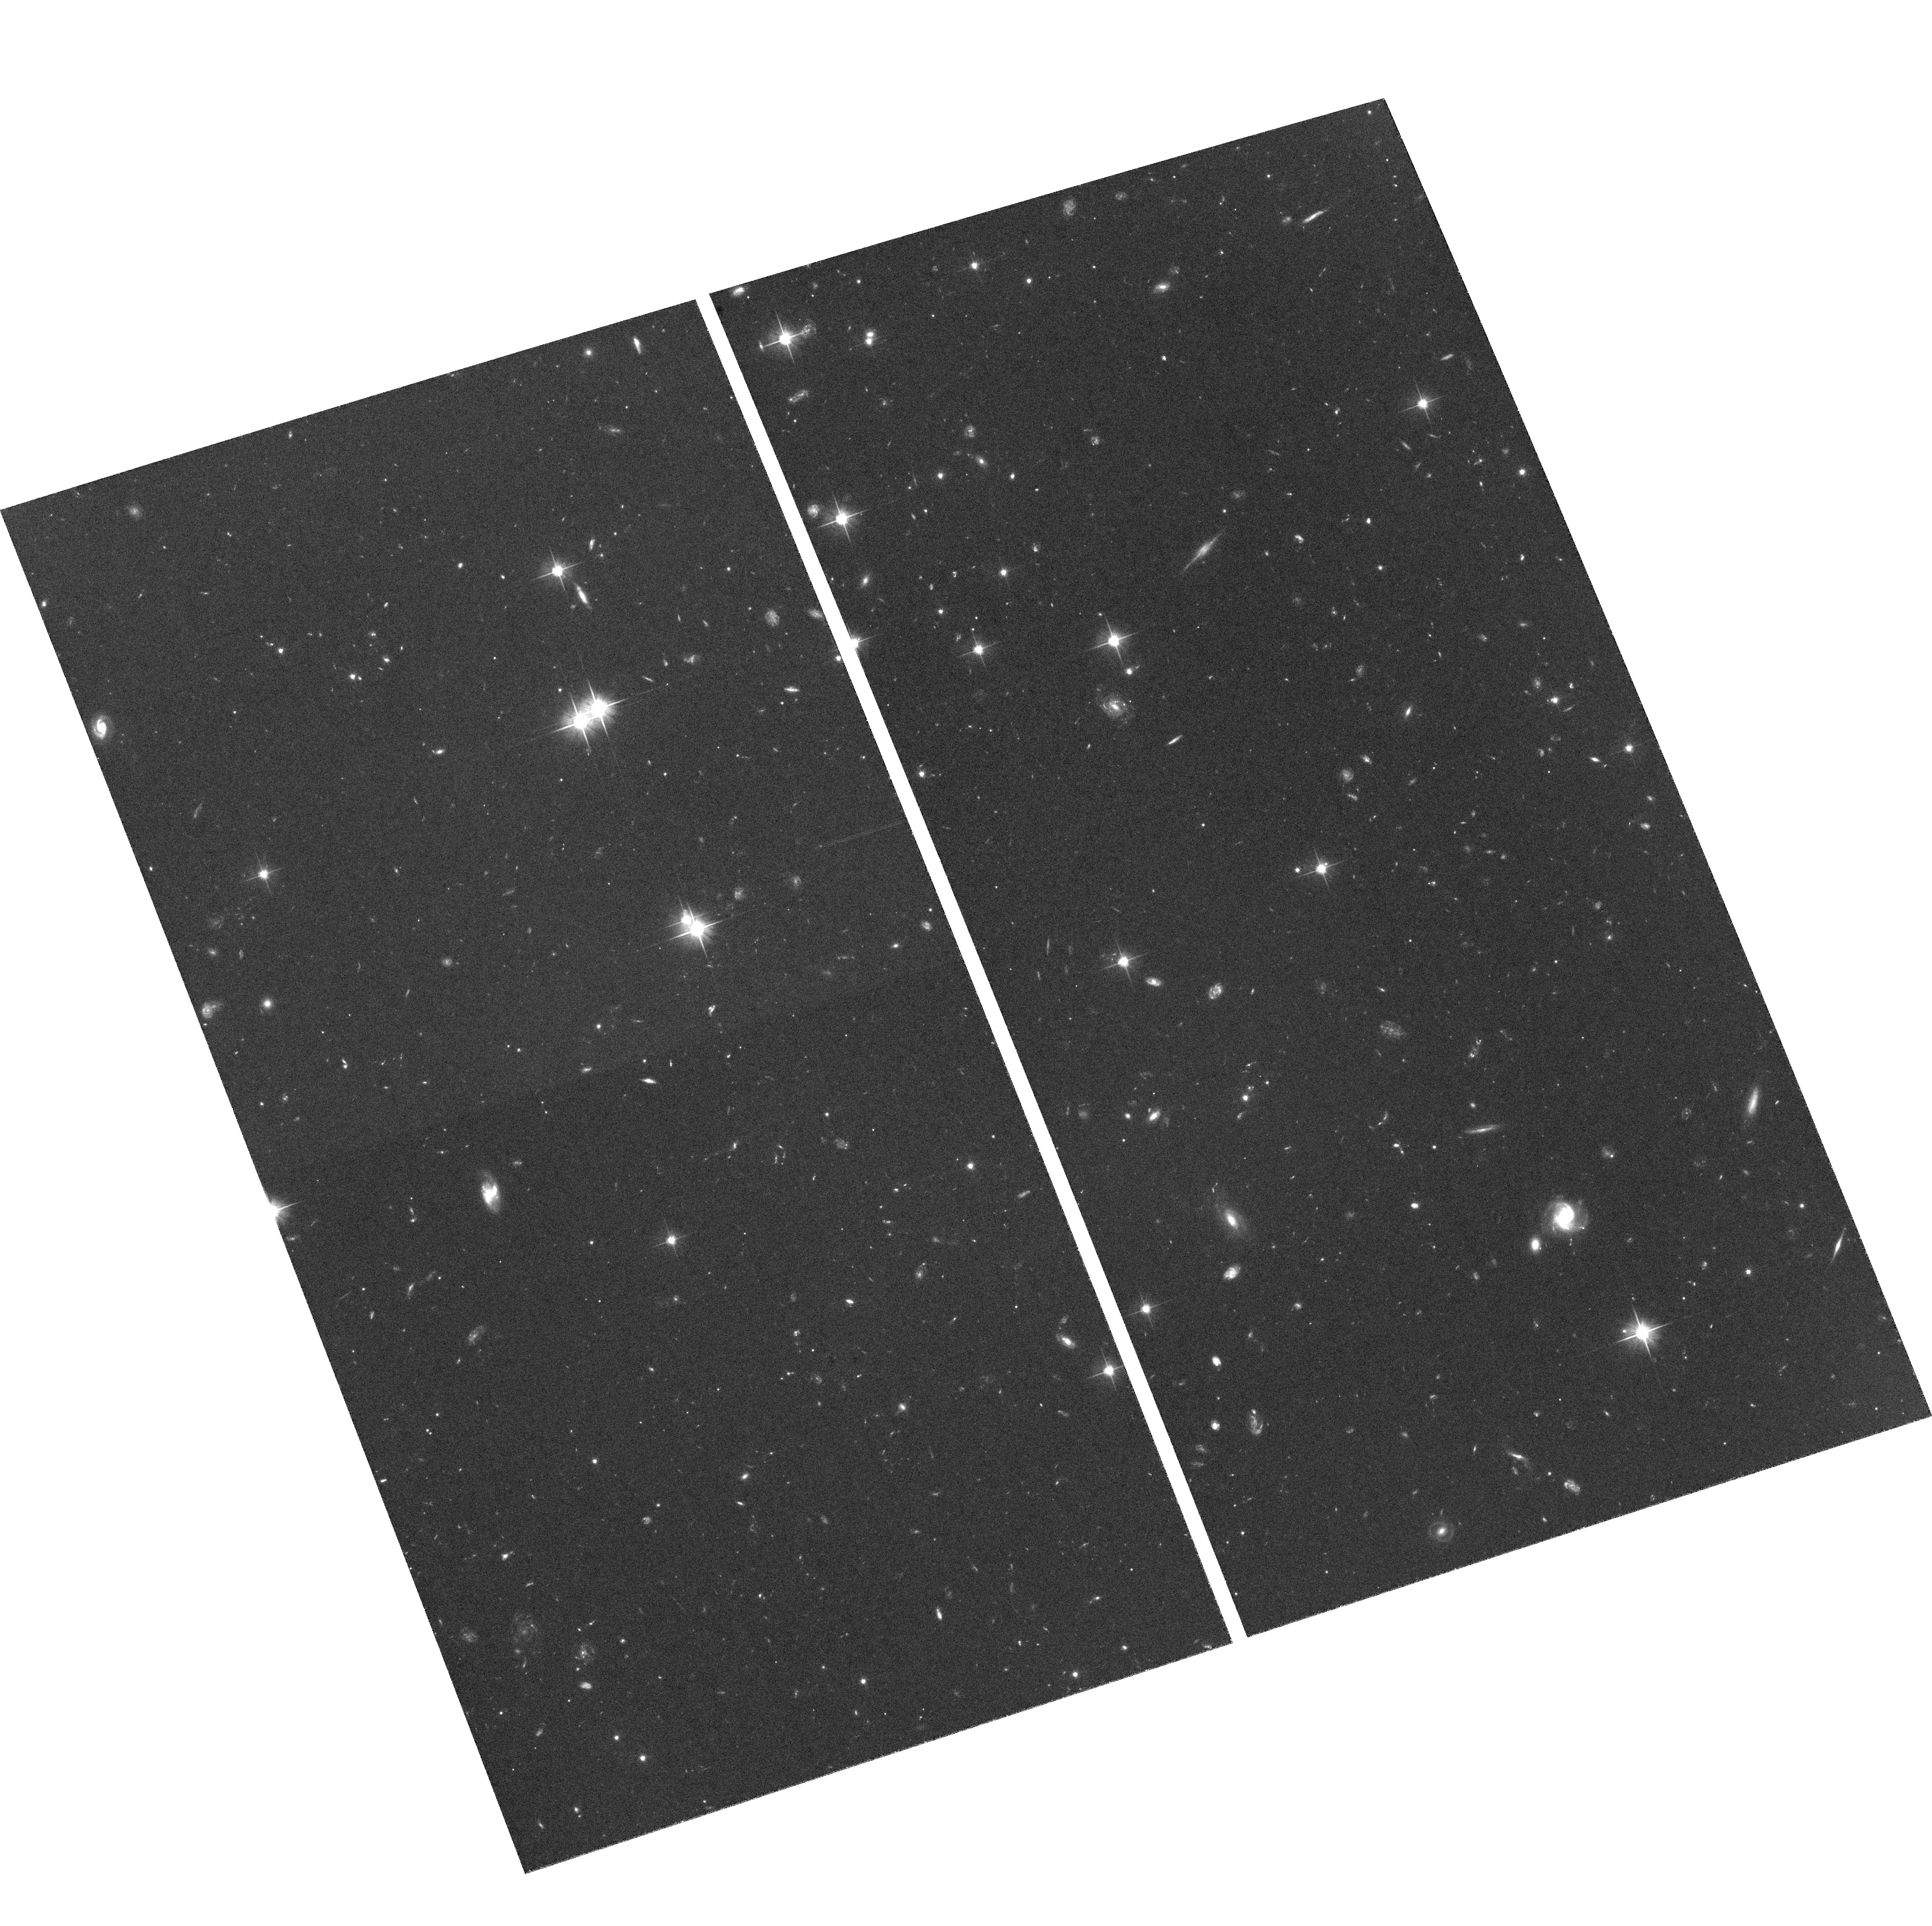
Target: FIELD-140801-1126F
Instrument: ACS/WFC
Filter: F606W
Exposure: 1.6 h
Observation ID: hst_9433_19_acs_wfc_f606w_j6mf19

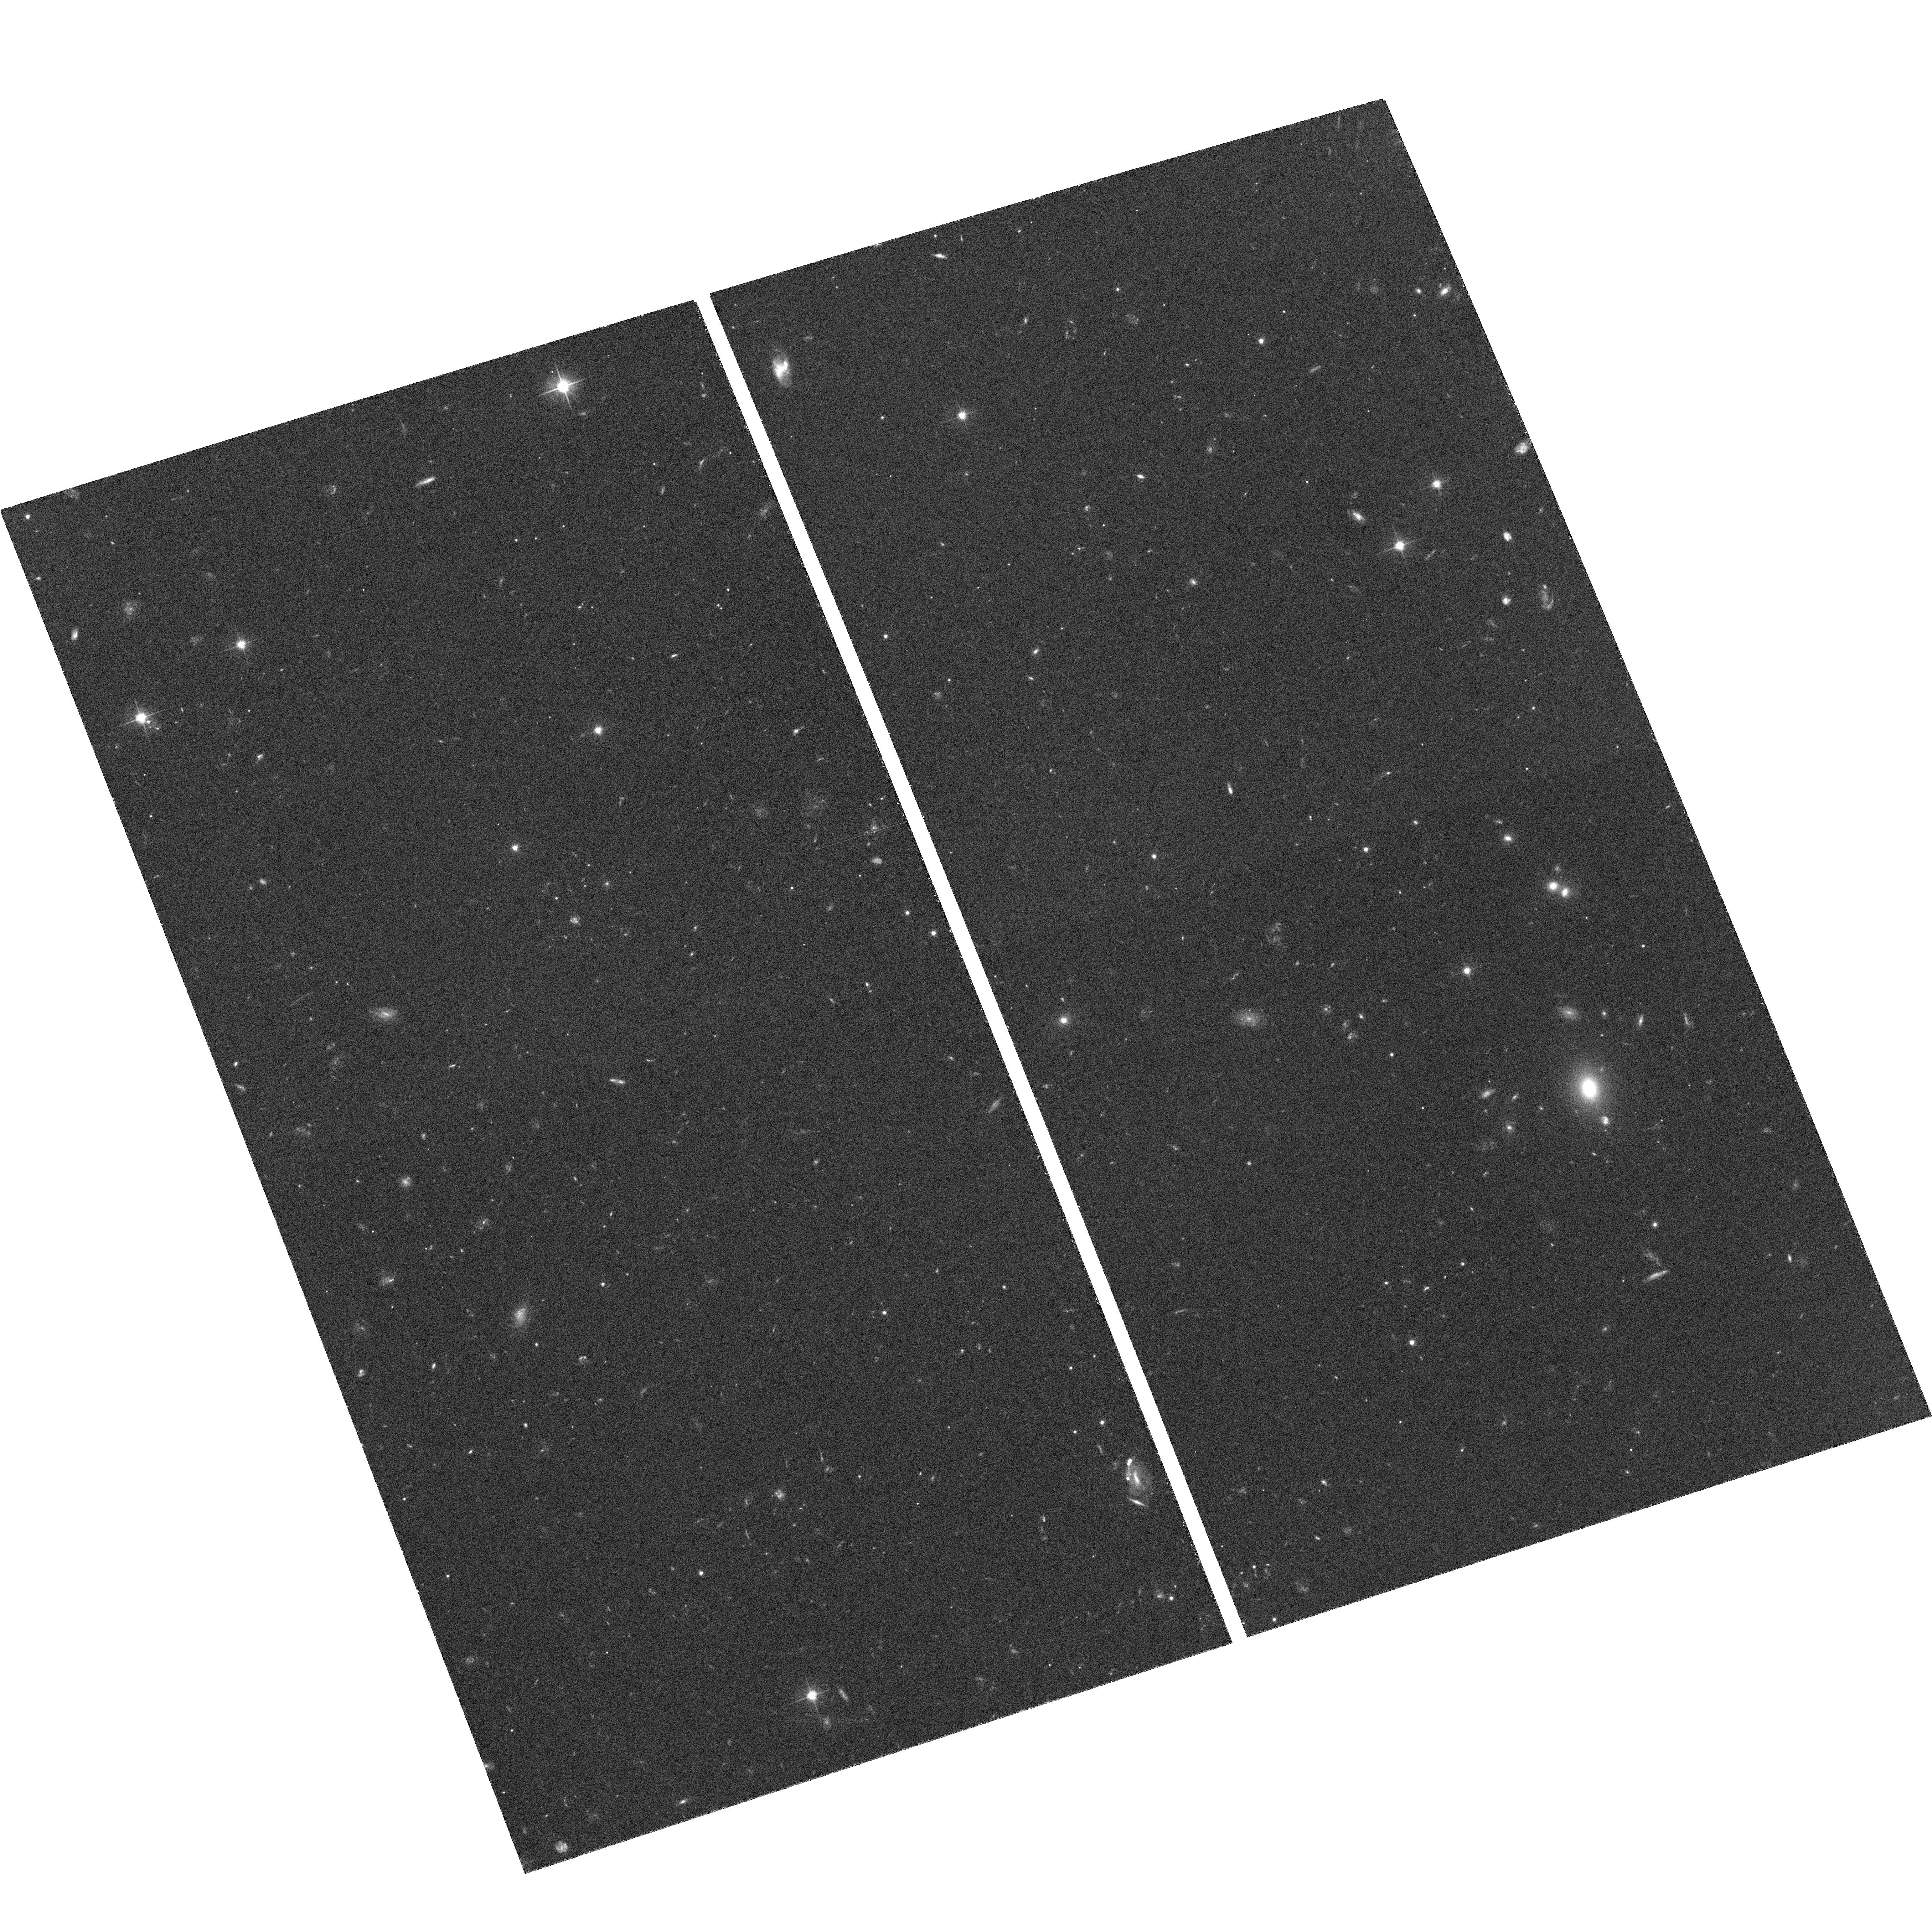
Target: FIELD-140801-1126H
Instrument: ACS/WFC
Filter: F606W
Exposure: 32 min
Observation ID: hst_9433_35_acs_wfc_f606w_j6mf35

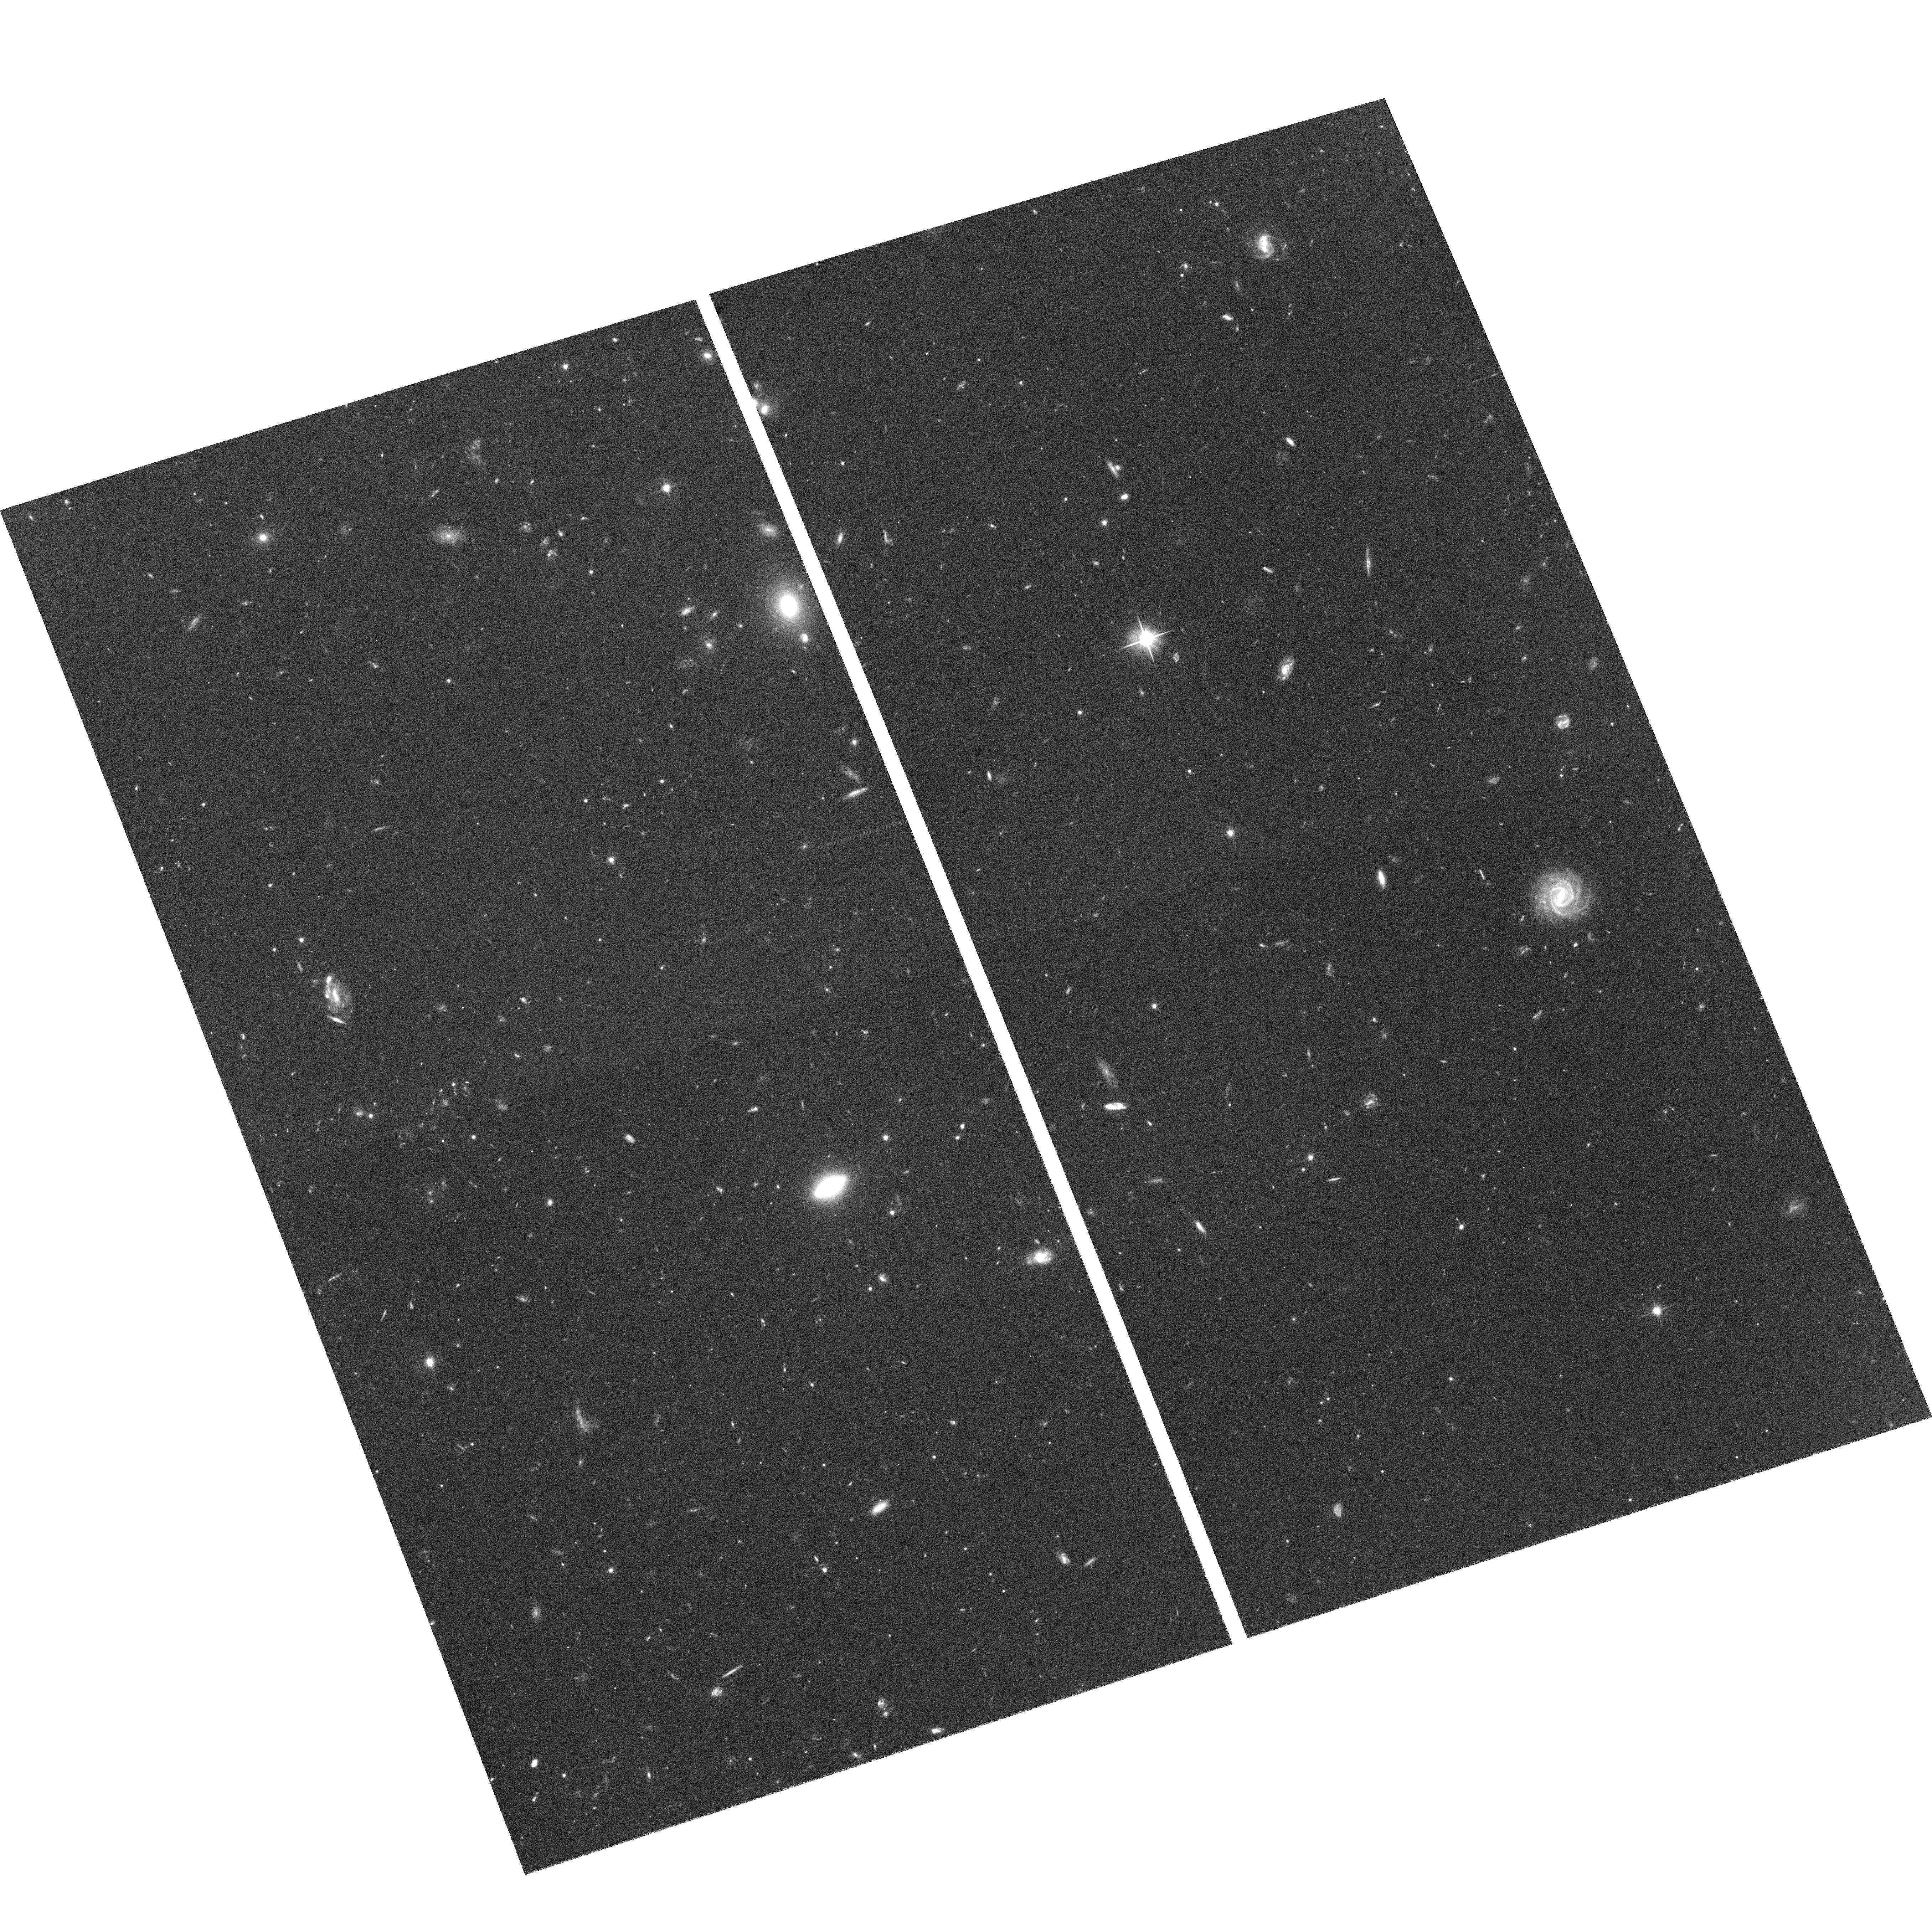
Target: FIELD-140801-1126D
Instrument: ACS/WFC
Filter: F606W
Exposure: 1.7 h
Observation ID: hst_9433_27_acs_wfc_f606w_j6mf27

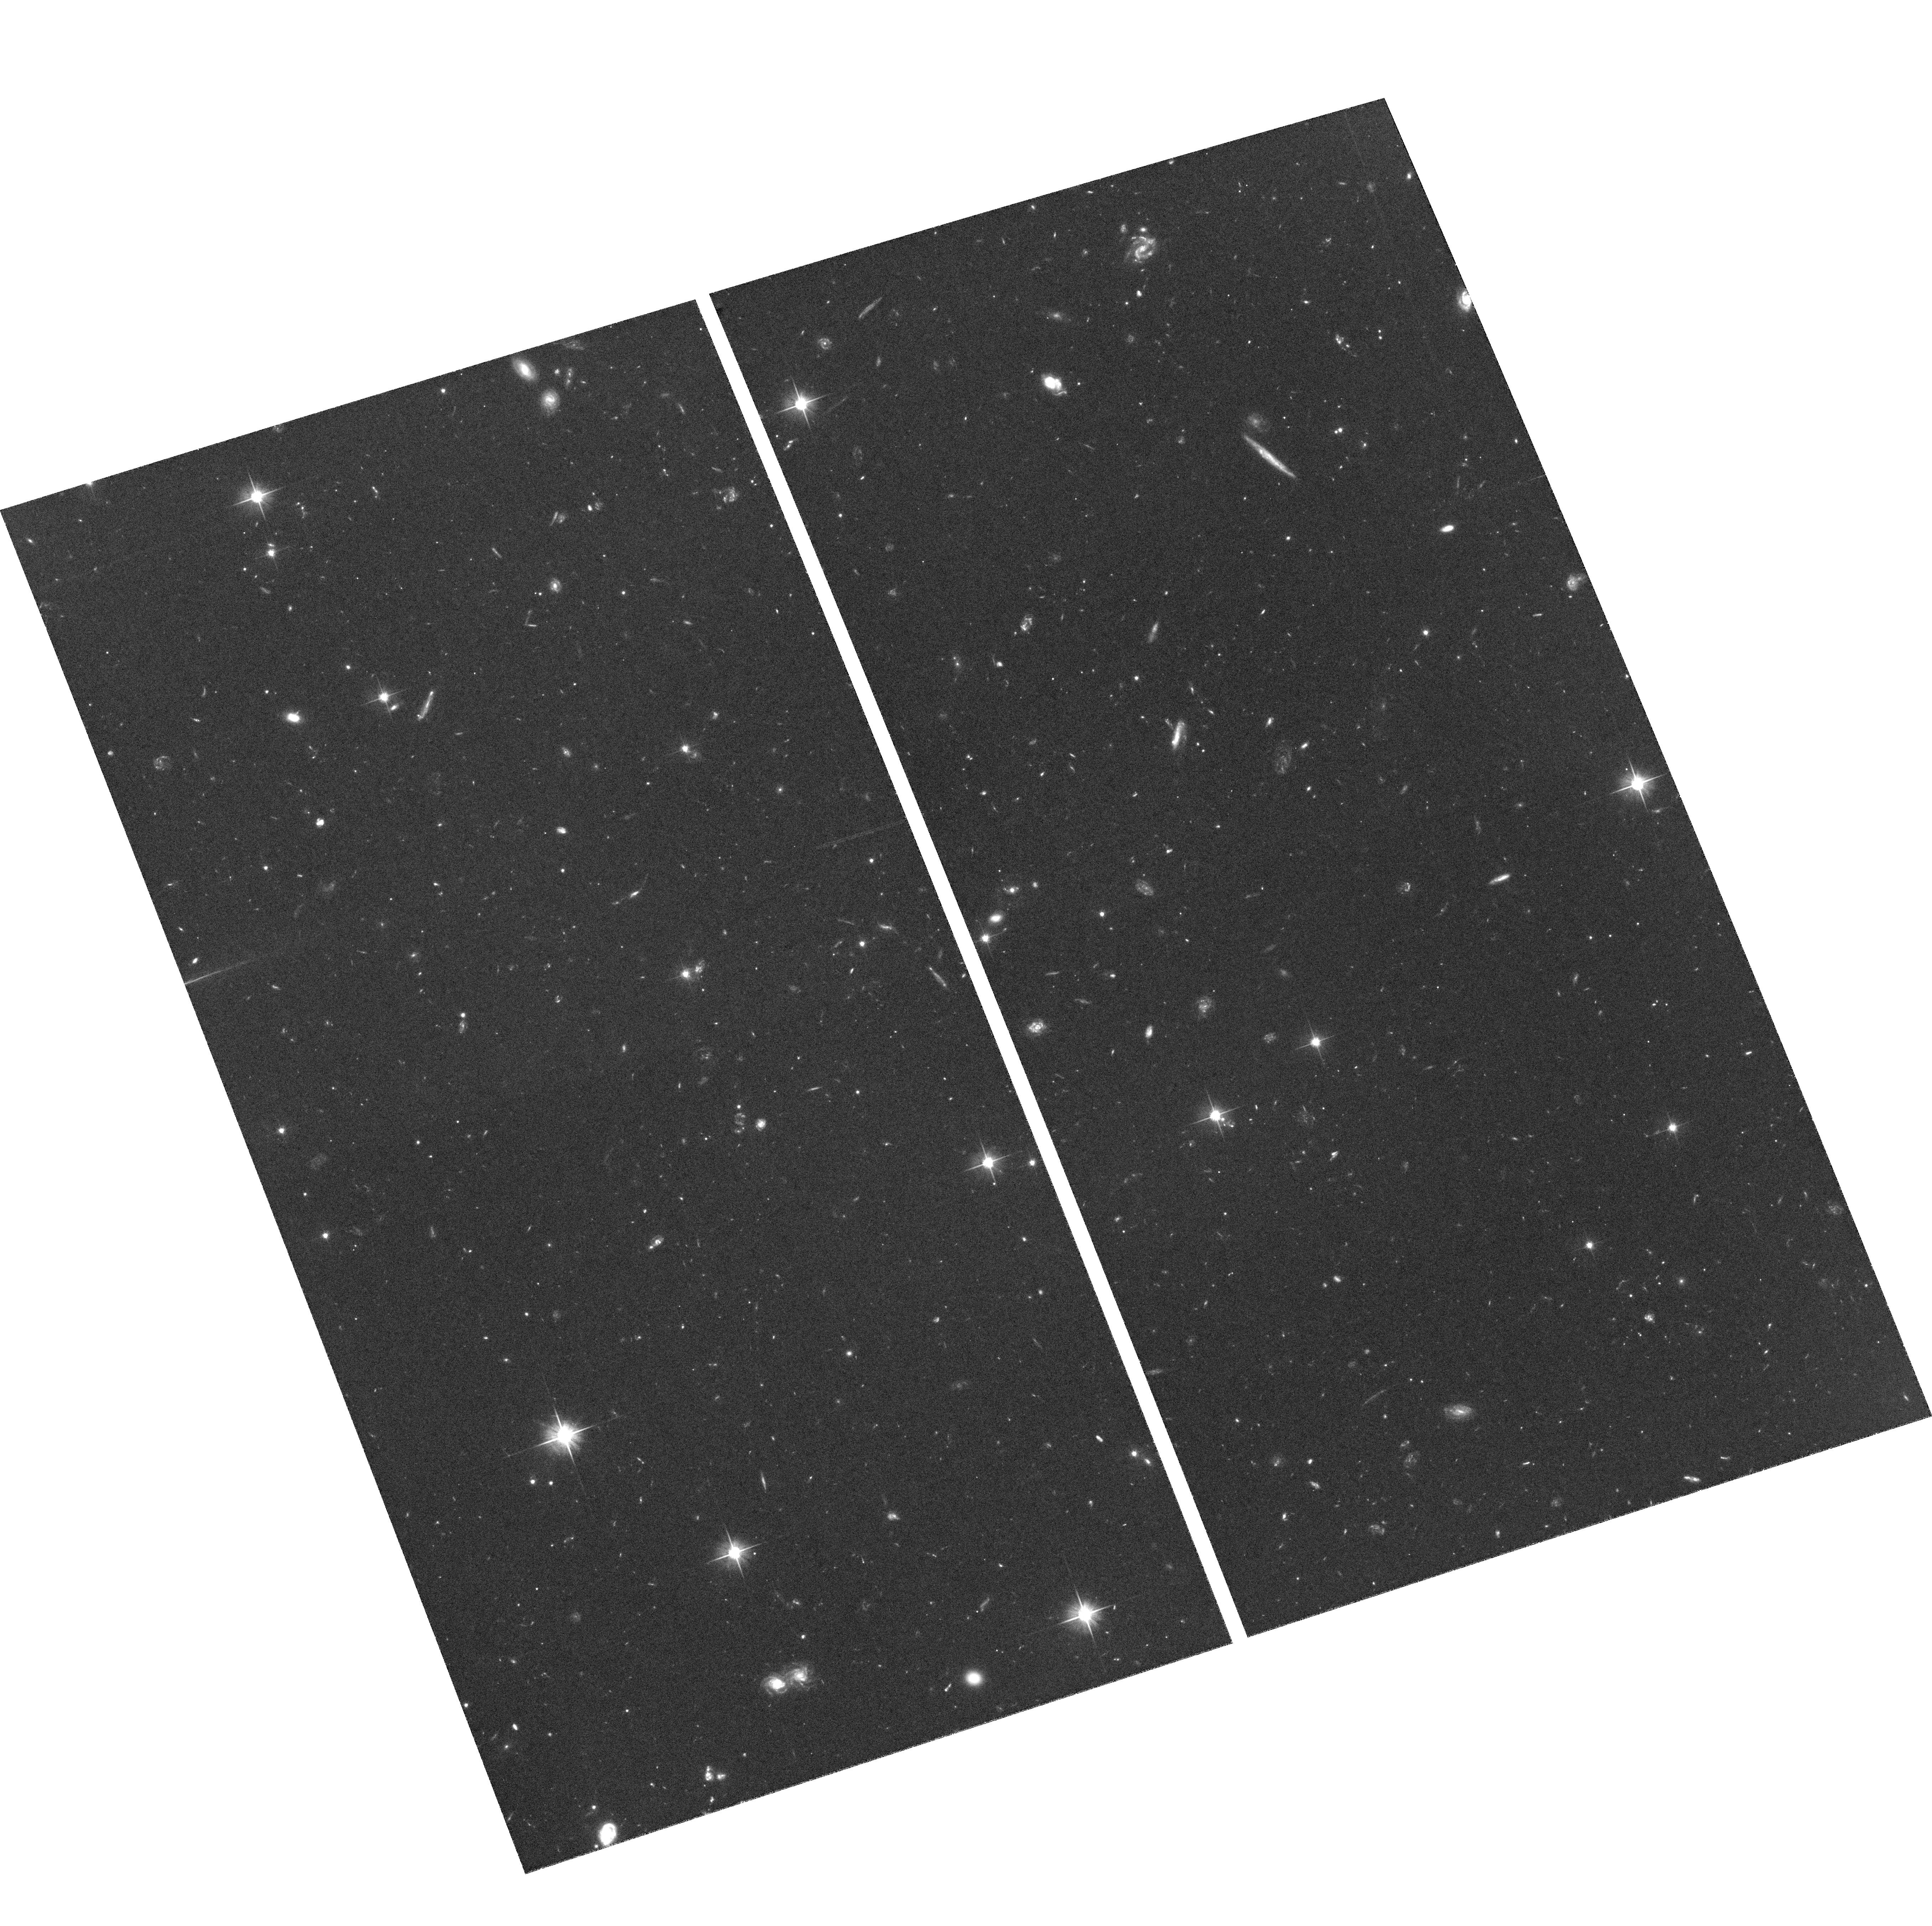
Target: FIELD-140801-1126E
Instrument: ACS/WFC
Filter: F606W
Exposure: 1.7 h
Observation ID: hst_9433_20_acs_wfc_f606w_j6mf20

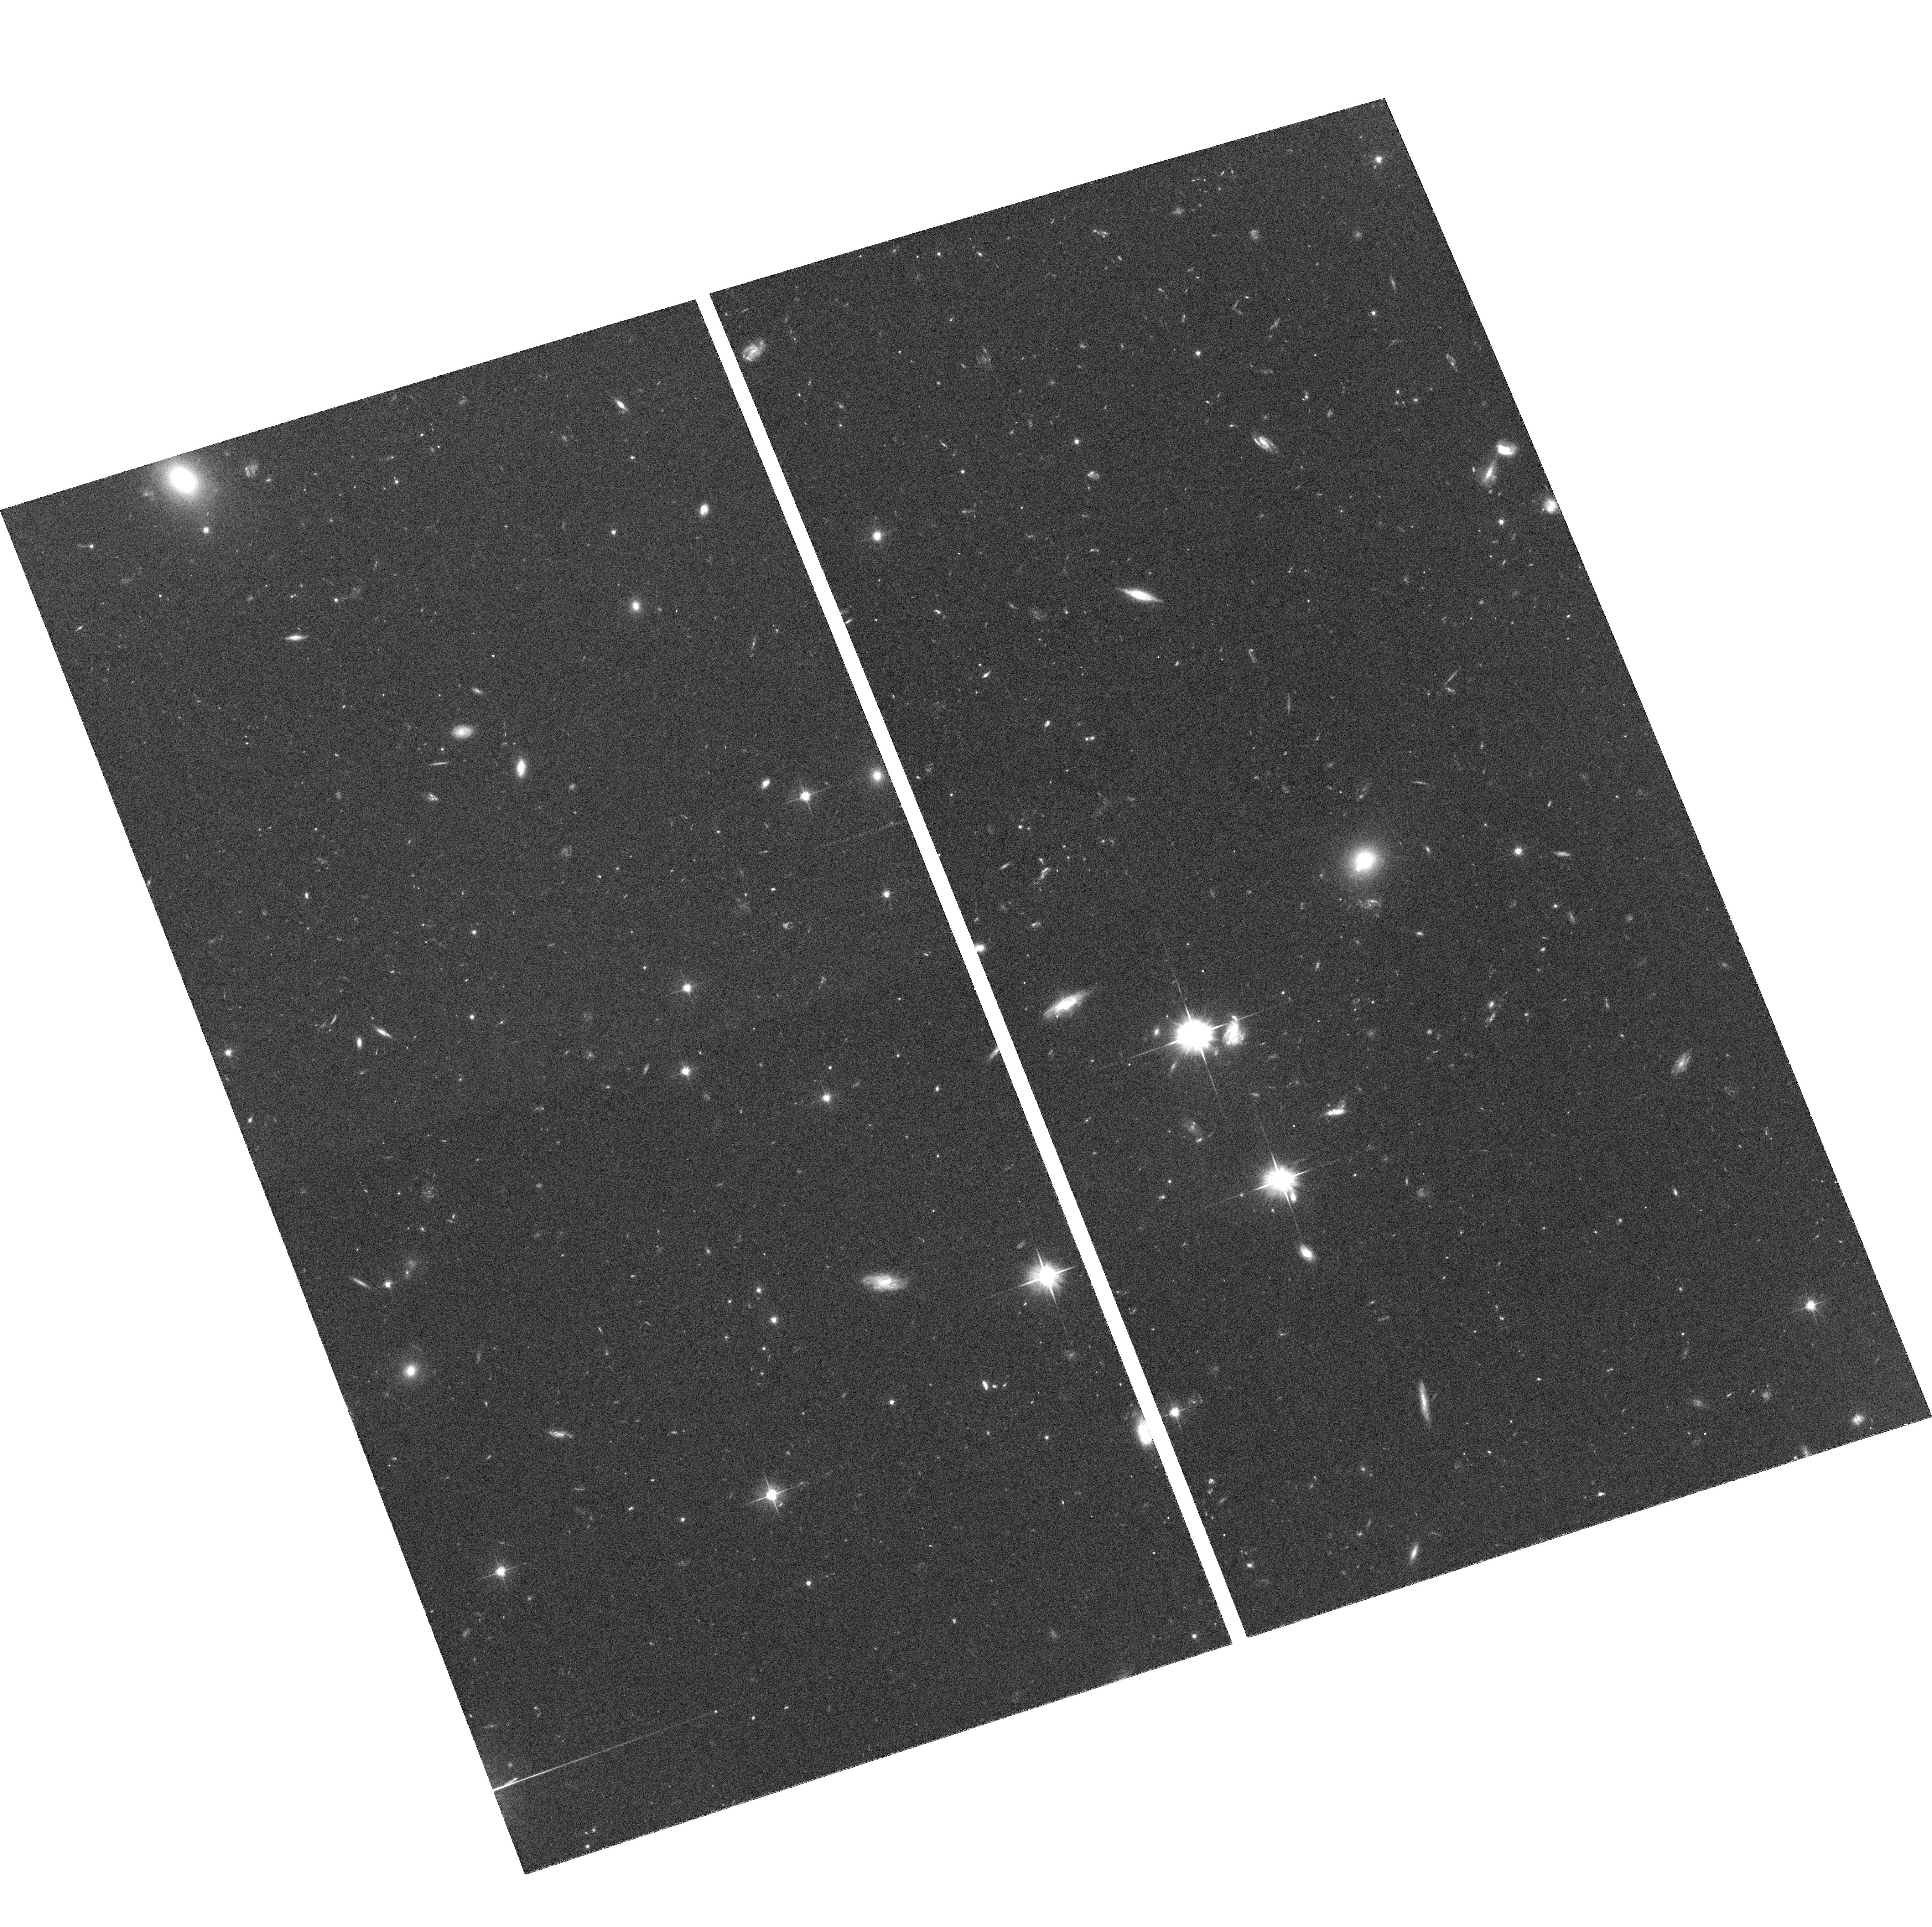
Target: FIELD-140801-1126A
Instrument: ACS/WFC
Filter: F606W
Exposure: 1.1 h
Observation ID: hst_9433_24_acs_wfc_f606w_j6mf24

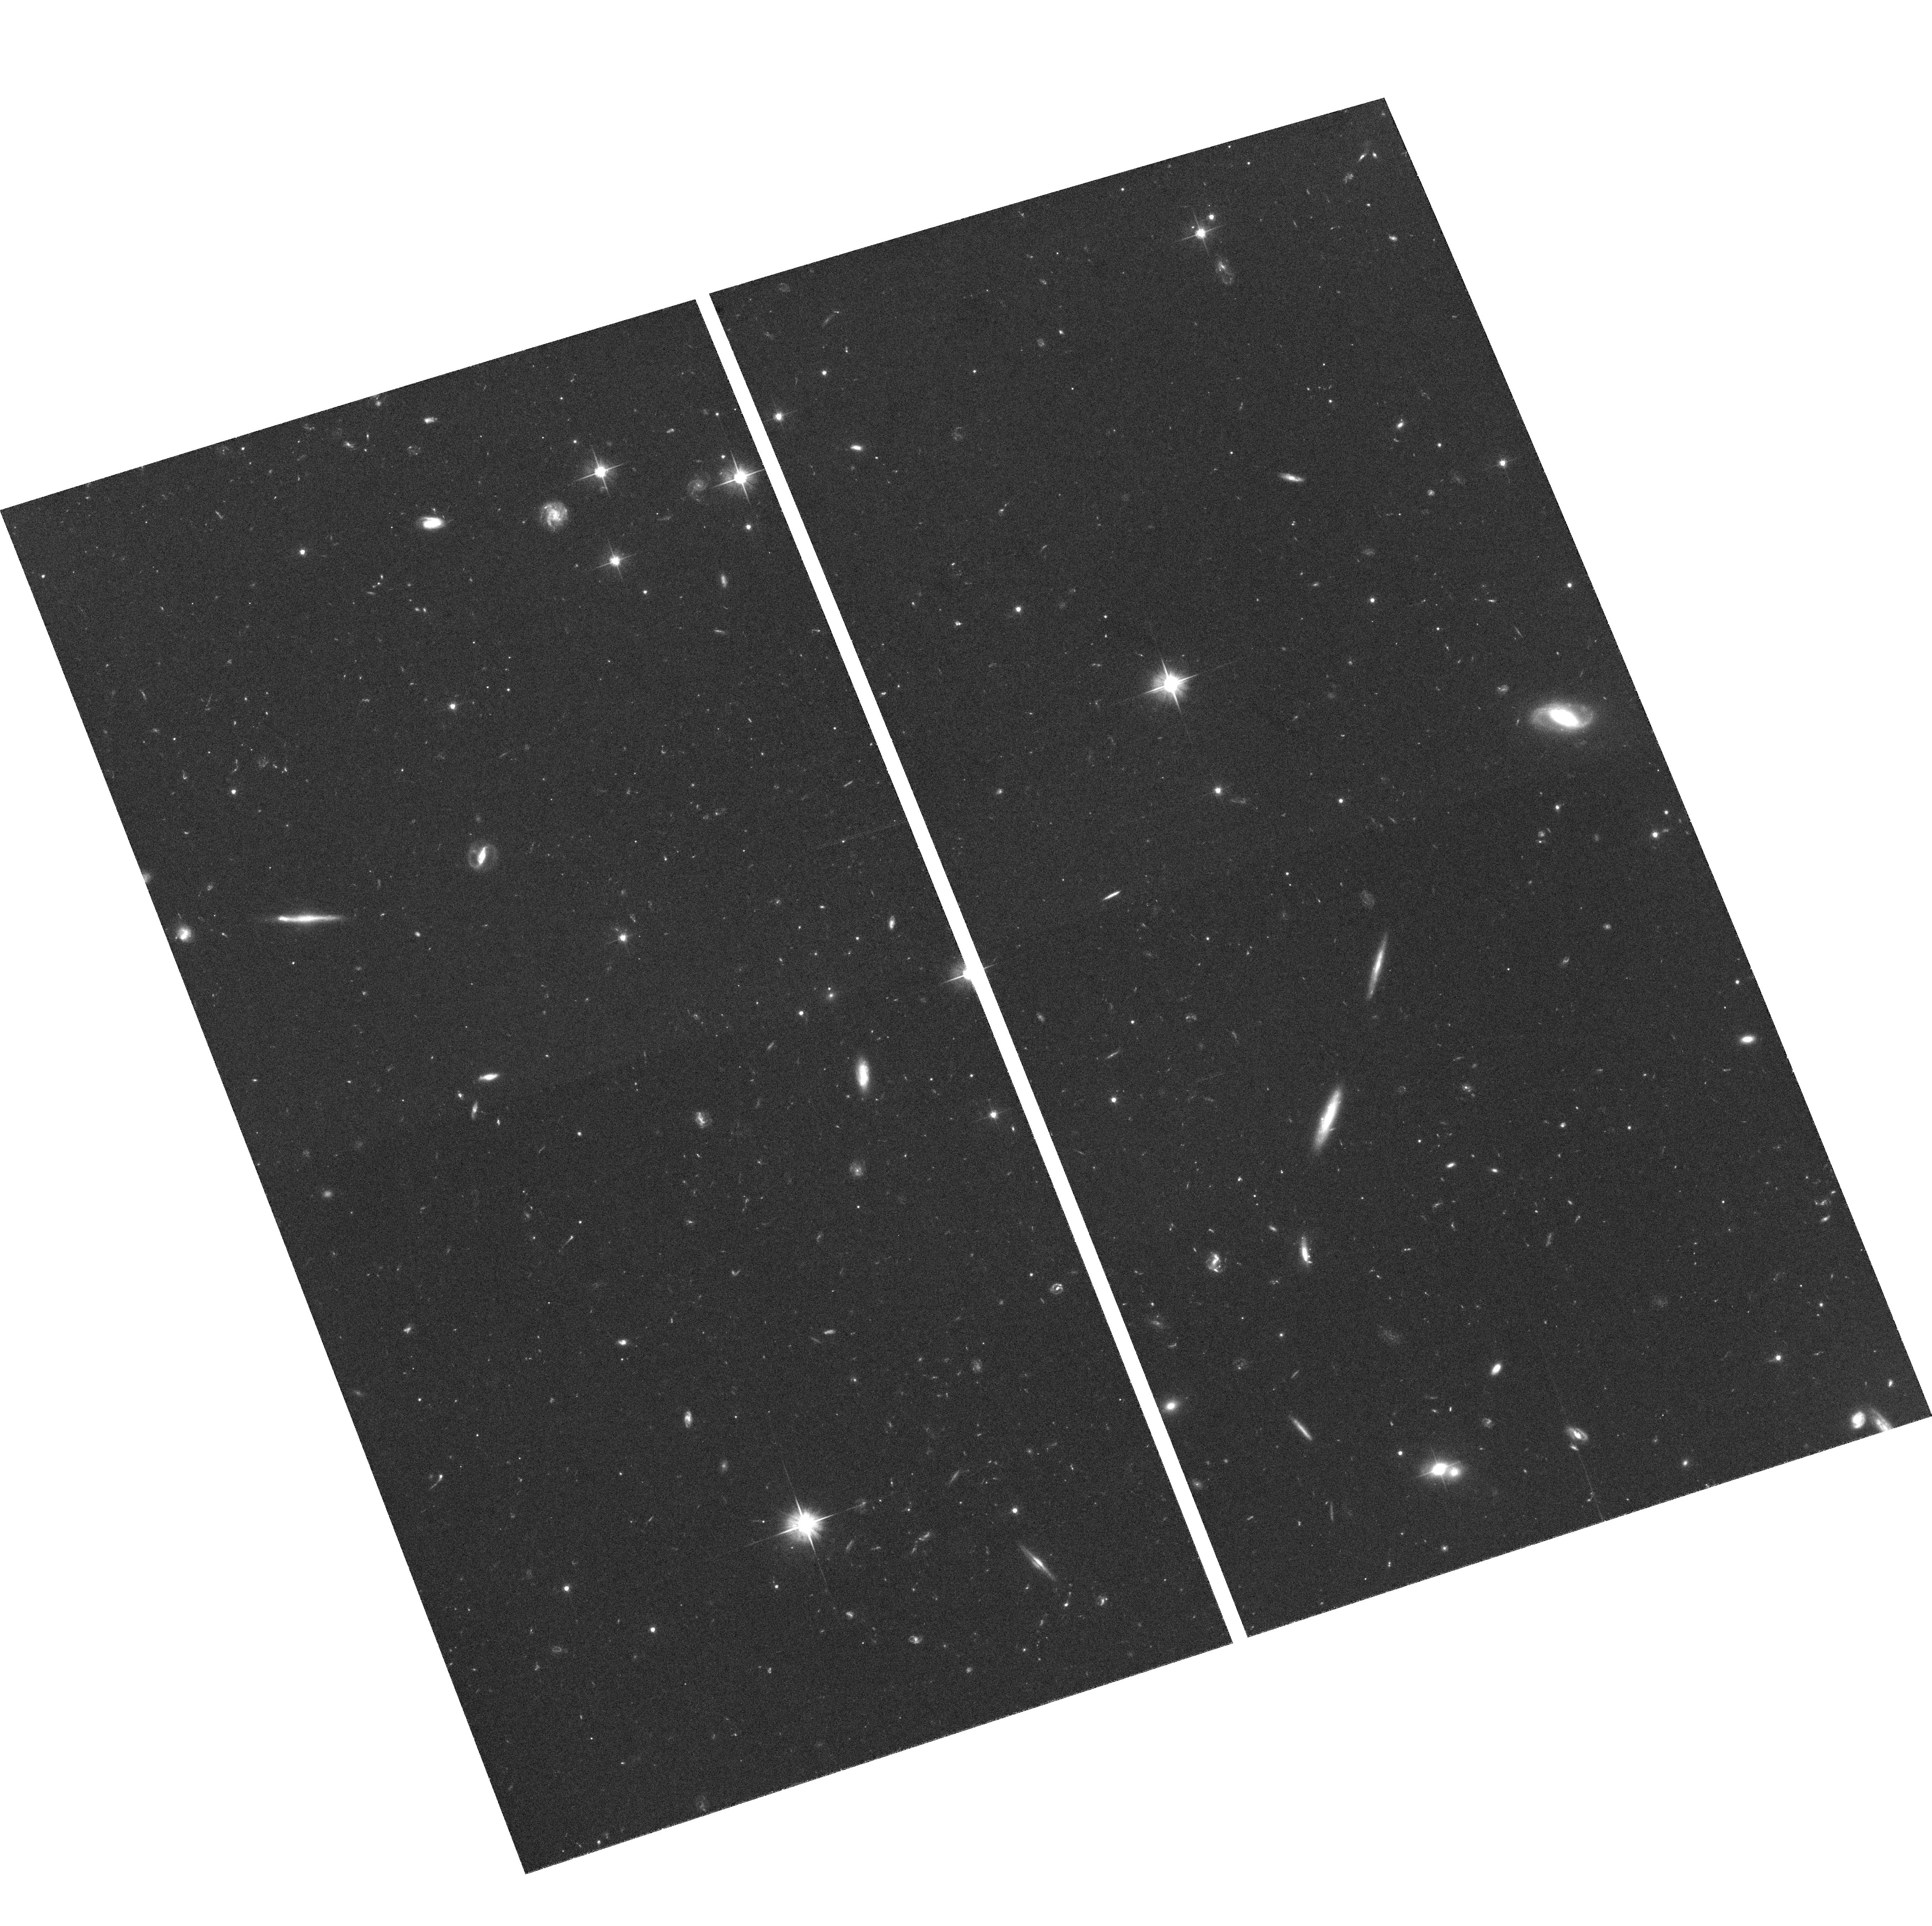
Target: FIELD-140801-1126B
Instrument: ACS/WFC
Filter: F606W
Exposure: 1.1 h
Observation ID: hst_9433_41_acs_wfc_f606w_j6mf41

The Size Distribution of Kuiper Belt Bodies (PI: Bernstein, Gary)

The Kuiper Belt is a population of remnant planetesimals from the formation of the Solar System. Since the planetesimals in extrasolar systems are too faint to see with present or planned telescopes, the Kuiper Belt is our best chance to test models of accretional/collisional evolution against observations. Current ground-based observations of Kuiper Belt Objects (KBOs) are consistent with a pure power law size distribution N(D)\propto D^-q, q~4.3. Current accretion models predict a break to a shallower slope q=3.5 for objects of diameter D<~100 km. We will conduct a survey of 6 ACS/WFC fields to detect KBOs with R<28.5, and diameters as small as D~10 km. The number of KBOs at these small sizes, unmeasurable from the ground, will test the existence of the predicted break with 95% confidence---we expect between 12 and 50 detections. A census of small KBOs is also important in confirming the idea that short-period comets are errant KBOs. With HST and ground- based followup, we can determine orbital parameters for the detected KBOs, and search for dynamical populations which may be deficient in D>100 km KBOs and hence not yet detected. In particular, we will determine whether the current absence of objects with perihelia beyond 50 AU is due to a truncation of the protoplanetary disk at some point in Solar System history, or just a failure to accrete D>150 km objects.